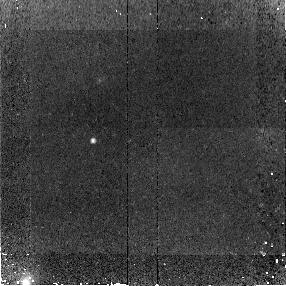
Target: SMMJ123707+621410
Instrument: NICMOS/NIC2
Filter: F110W
Exposure: 45 min
Observation ID: na2804010

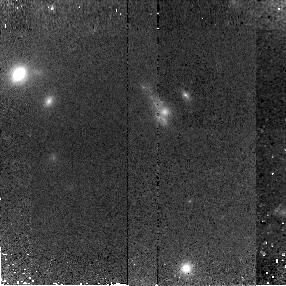
Target: SMMJ14011+0252
Instrument: NICMOS/NIC2
Filter: F160W
Exposure: 43 min
Observation ID: na2815010

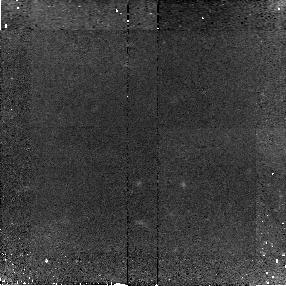
Target: SMMJ16366+4105
Instrument: NICMOS/NIC2
Filter: F110W
Exposure: 43 min
Observation ID: na2809010

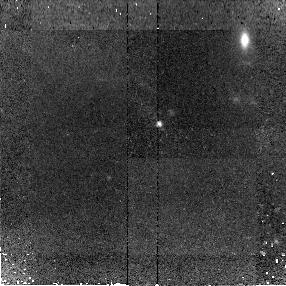
Target: SMMJ02399-0136
Instrument: NICMOS/NIC2
Filter: F110W
Exposure: 43 min
Observation ID: na2801010

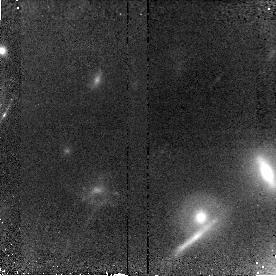
Target: SMMJ16359+6612
Instrument: NICMOS/NIC2
Filter: F110W
Exposure: 45 min
Observation ID: na2807010

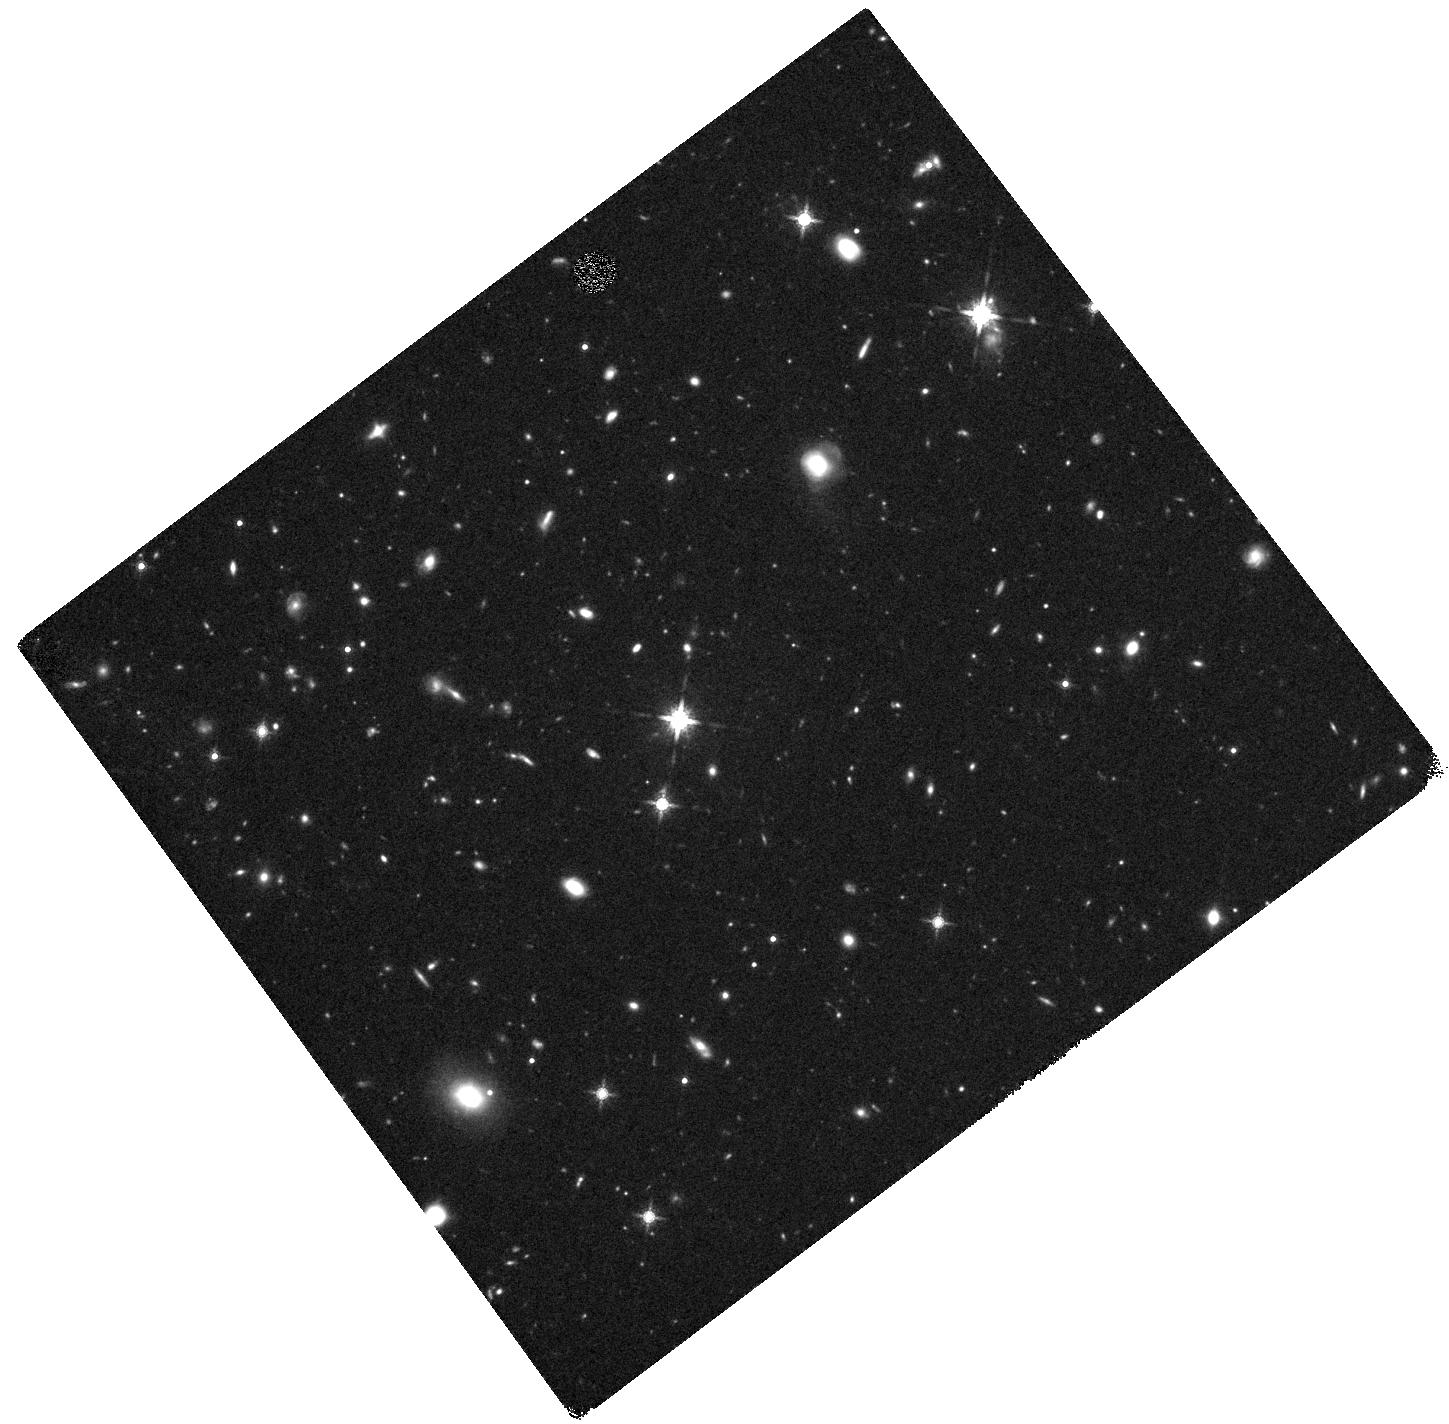
Target: SMMJ16371+4053
Instrument: WFC3/IR
Filter: F160W
Exposure: 40 min
Observation ID: hst_11143_18_wfc3_ir_f160w_ia2818

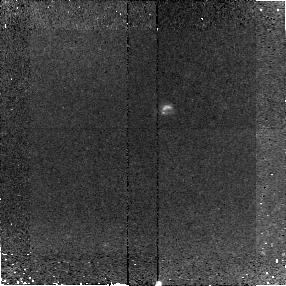
Target: SMMJ16368+4057
Instrument: NICMOS/NIC2
Filter: F110W
Exposure: 43 min
Observation ID: na2808010

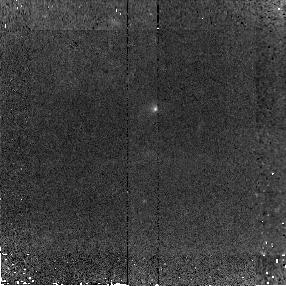
Target: SMMJ123549.44+621536.8
Instrument: NICMOS/NIC2
Filter: F110W
Exposure: 45 min
Observation ID: na2803010

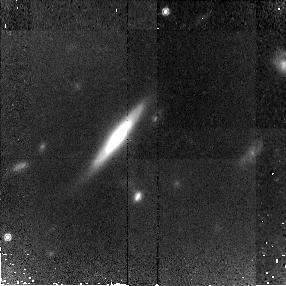
Target: SMMJ04431+0210
Instrument: NICMOS/NIC2
Filter: F160W
Exposure: 43 min
Observation ID: na2812010

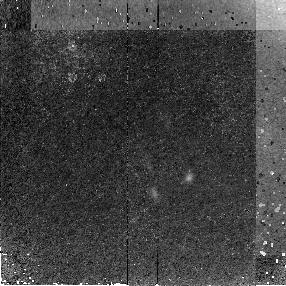
Target: MMJ154127+6616
Instrument: NICMOS/NIC2
Filter: F160W
Exposure: 45 min
Observation ID: na2816010

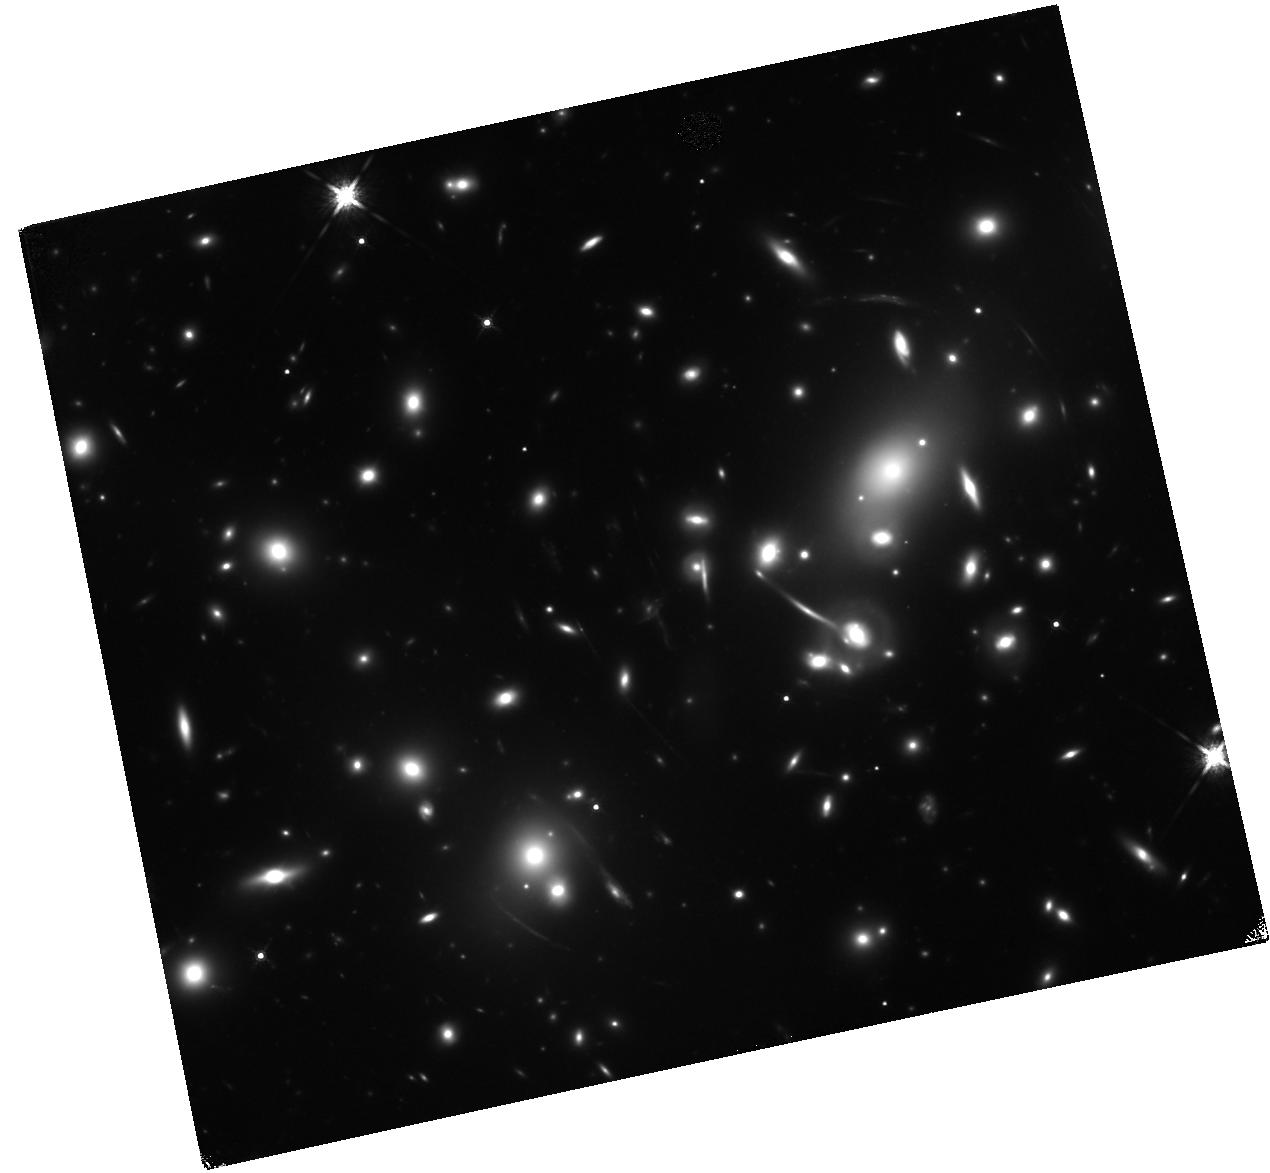
Target: SMMJ16359+6612-COPY
Instrument: WFC3/IR
Filter: F160W
Exposure: 44 min
Observation ID: hst_11143_67_wfc3_ir_f160w_ia2867

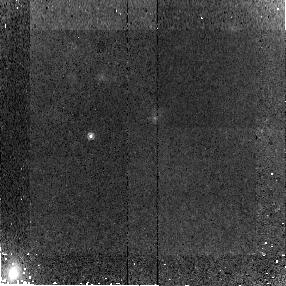
Target: SMMJ123707+621410
Instrument: NICMOS/NIC2
Filter: F160W
Exposure: 45 min
Observation ID: na2814010

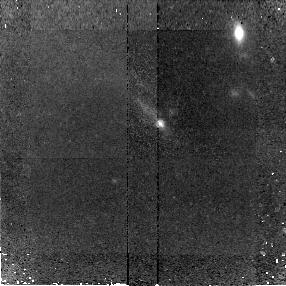
Target: SMMJ02399-0136
Instrument: NICMOS/NIC2
Filter: F160W
Exposure: 43 min
Observation ID: na2811010

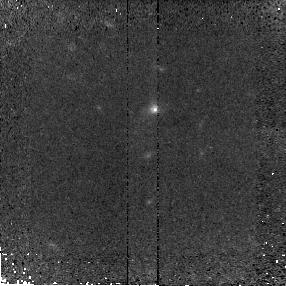
Target: SMMJ123549.44+621536.8
Instrument: NICMOS/NIC2
Filter: F160W
Exposure: 45 min
Observation ID: na2813010

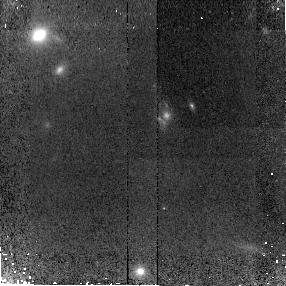
Target: SMMJ14011+0252
Instrument: NICMOS/NIC2
Filter: F110W
Exposure: 43 min
Observation ID: na2805010

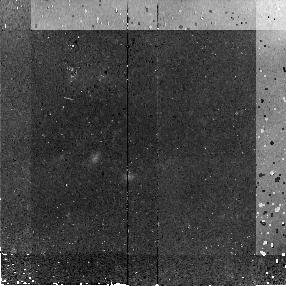
Target: MMJ154127+6616
Instrument: NICMOS/NIC2
Filter: F110W
Exposure: 45 min
Observation ID: na2806010

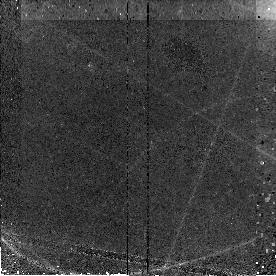
Target: SMMJ16359+6612
Instrument: NICMOS/NIC2
Filter: F160W
Exposure: 45 min
Observation ID: na2817010

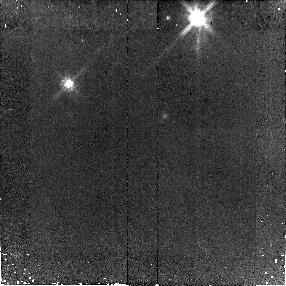
Target: SMMJ16371+4053
Instrument: NICMOS/NIC2
Filter: F110W
Exposure: 43 min
Observation ID: na2810010

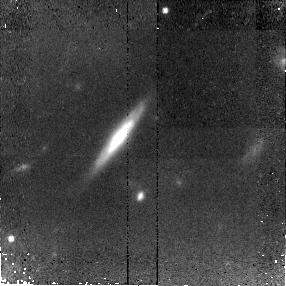
Target: SMMJ04431+0210
Instrument: NICMOS/NIC2
Filter: F110W
Exposure: 43 min
Observation ID: na2802010

NICMOS imaging of submillimeter galaxies with CO and PAH redshifts (PI: Baker, Andrew)

We propose to obtain F110W and F160W imaging of 10 z~2.4 submillimeter galaxies (SMGs) whose optical redshifts have been confirmed by the detection of millimeter CO and/or mid-infrared PAH emission. With the 4000A break falling within/between the two imaging filters, we will be able to study these sources' spatially resolved stellar populations (modulo extinction) in the rest-frame optical. SMGs' large luminosities appear to be due largely to merger-triggered starbursts; high-resolution NICMOS imaging will help us understand the stellar masses, mass ratios, and other properties of the merger progenitors, valuable information in the effort to model the mass assembly history of the universe.